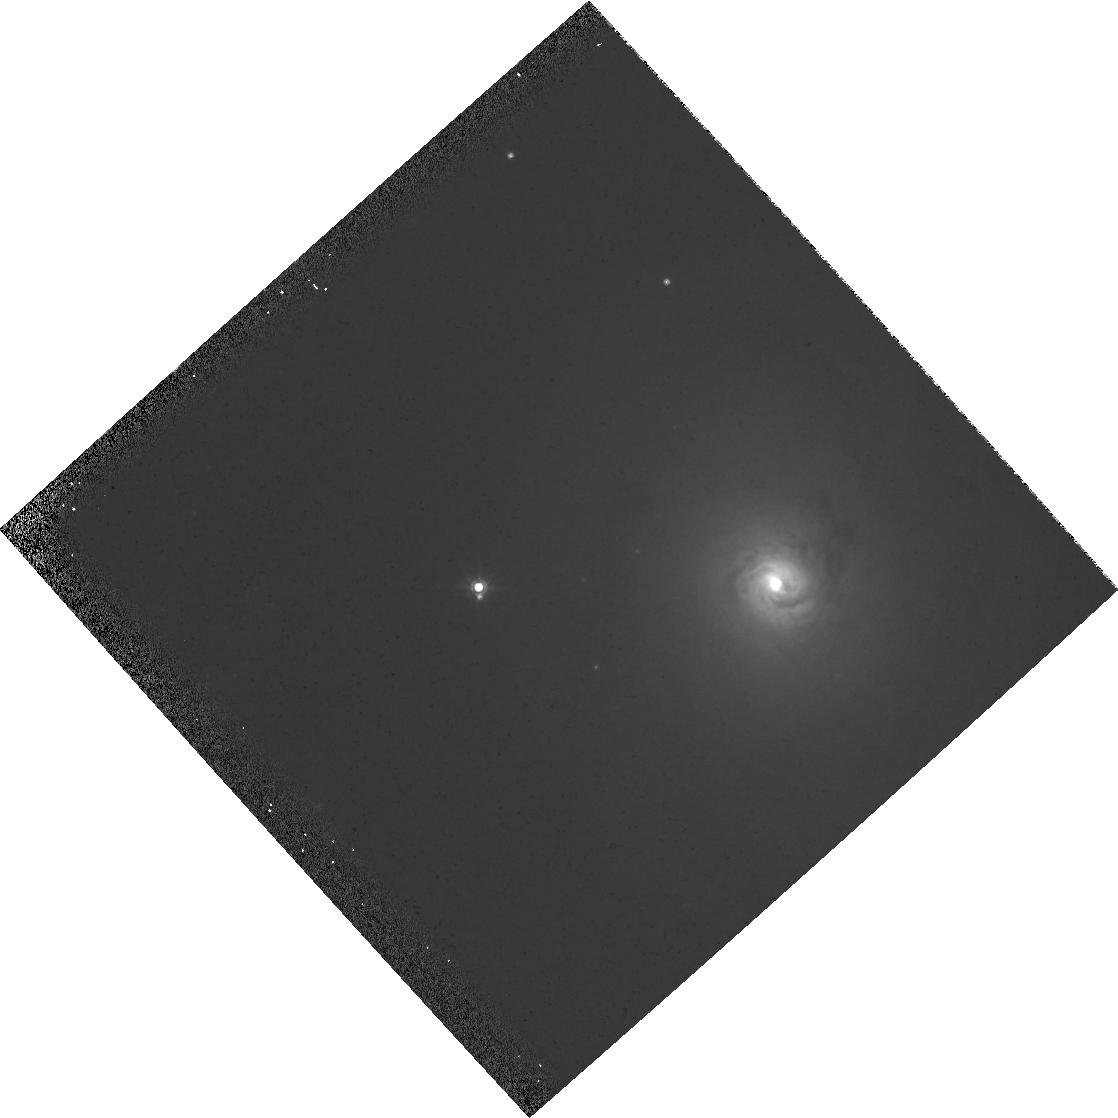
Target: NGC-1566
Instrument: WFPC2/PC
Filter: F814W
Exposure: 6 min
Observation ID: hst_6231_01_wfpc2_pc_f814w_u2re01

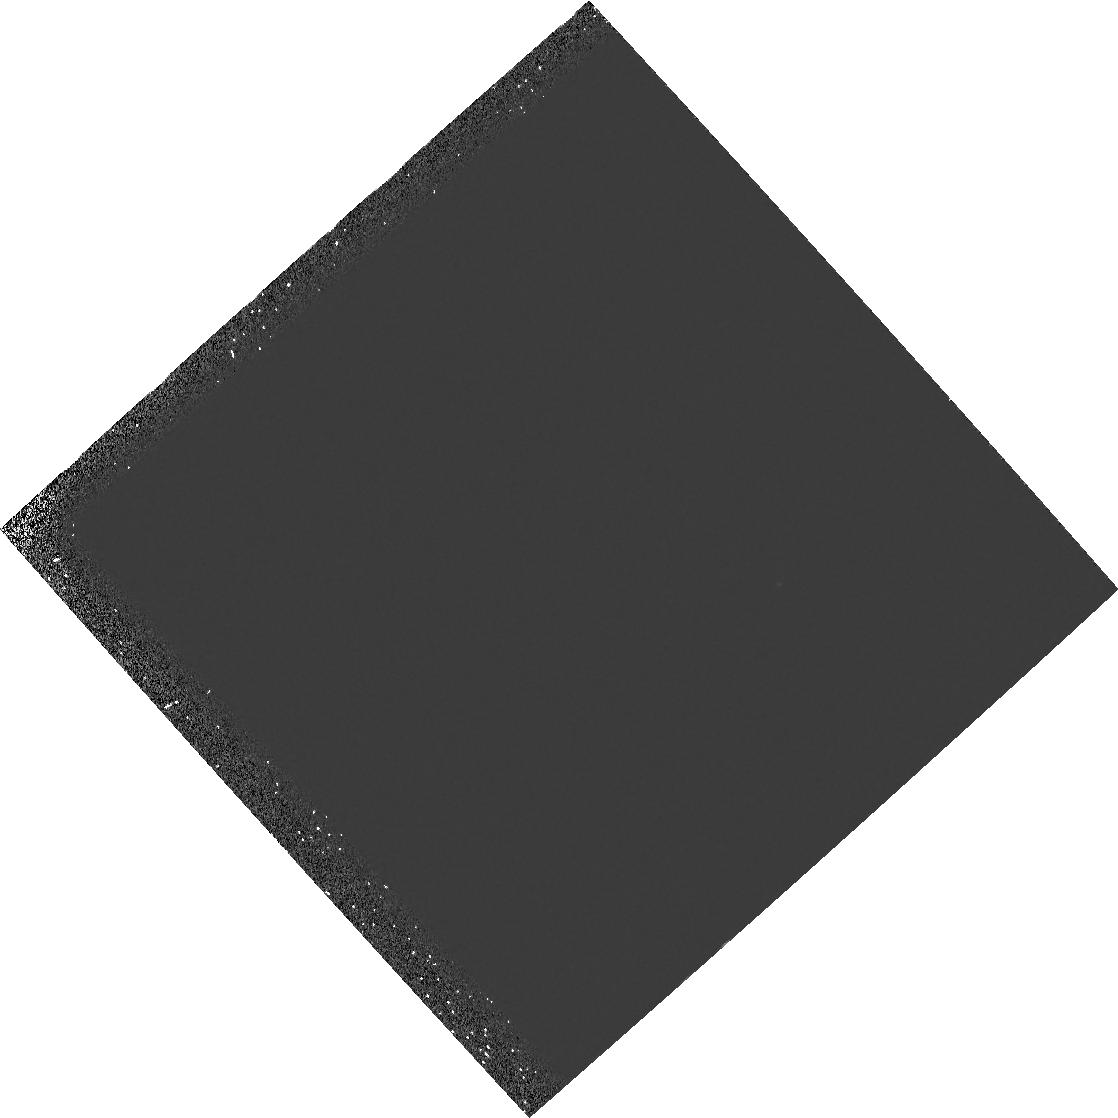
Target: NGC-1566
Instrument: WFPC2/PC
Filter: F160BW
Exposure: 23 min
Observation ID: hst_6231_01_wfpc2_pc_f160bw_u2re01

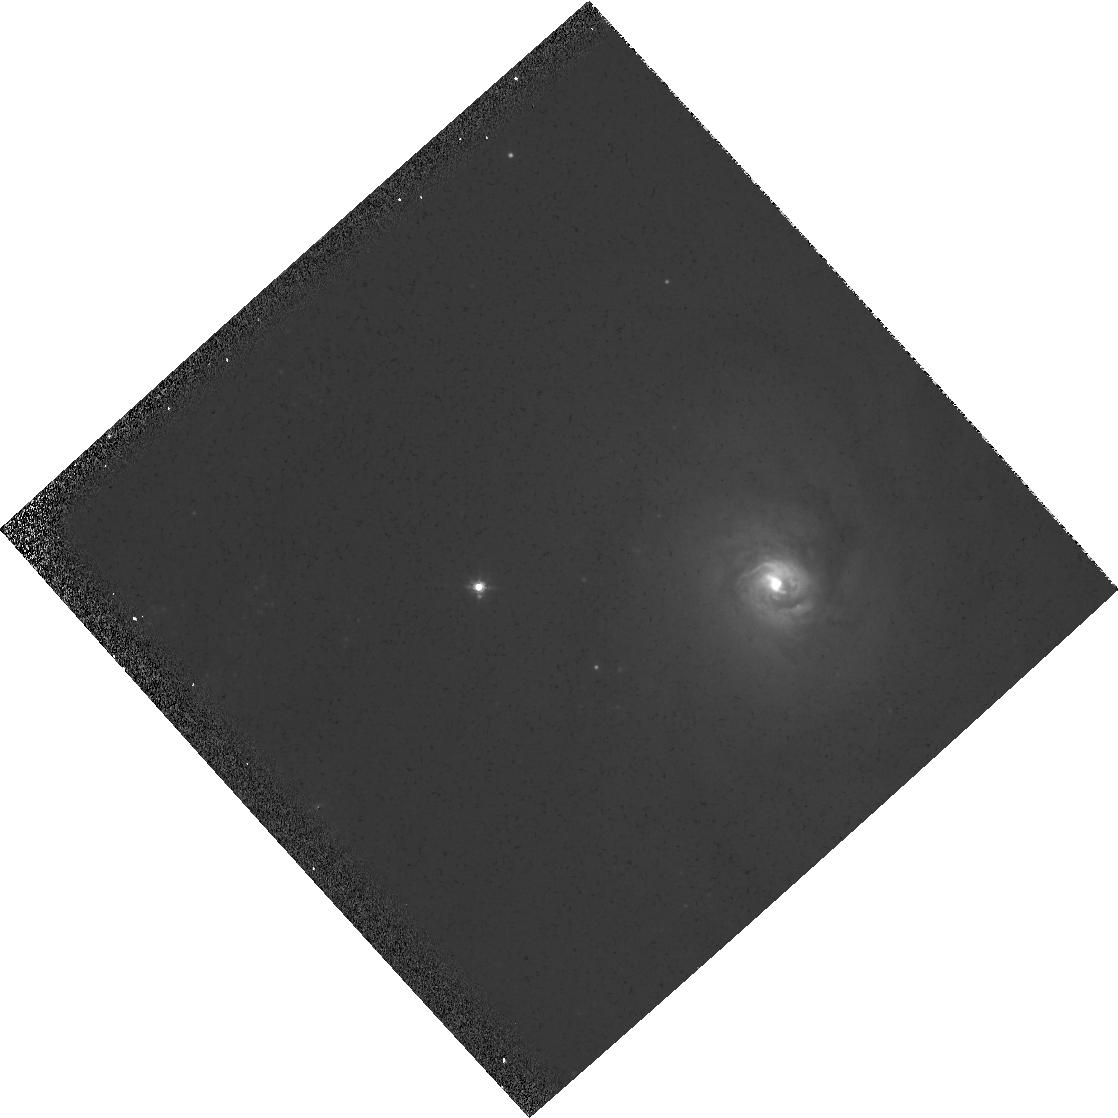
Target: NGC-1566
Instrument: WFPC2/PC
Filter: F555W
Exposure: 6 min
Observation ID: hst_6231_01_wfpc2_pc_f555w_u2re01

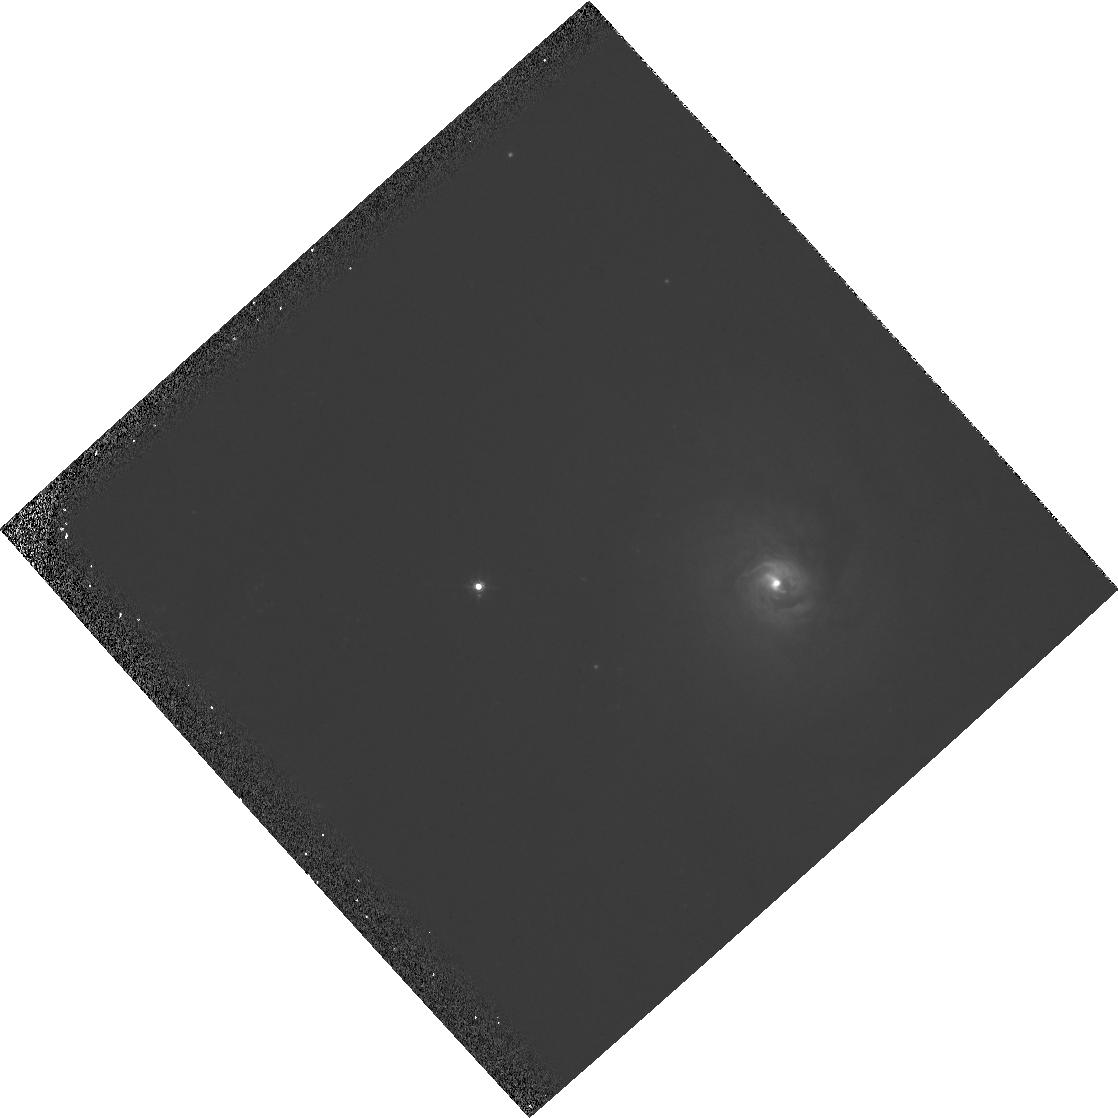
Target: NGC-1566
Instrument: WFPC2/PC
Filter: F547M
Exposure: 6 min
Observation ID: hst_6231_01_wfpc2_pc_f547m_u2re01

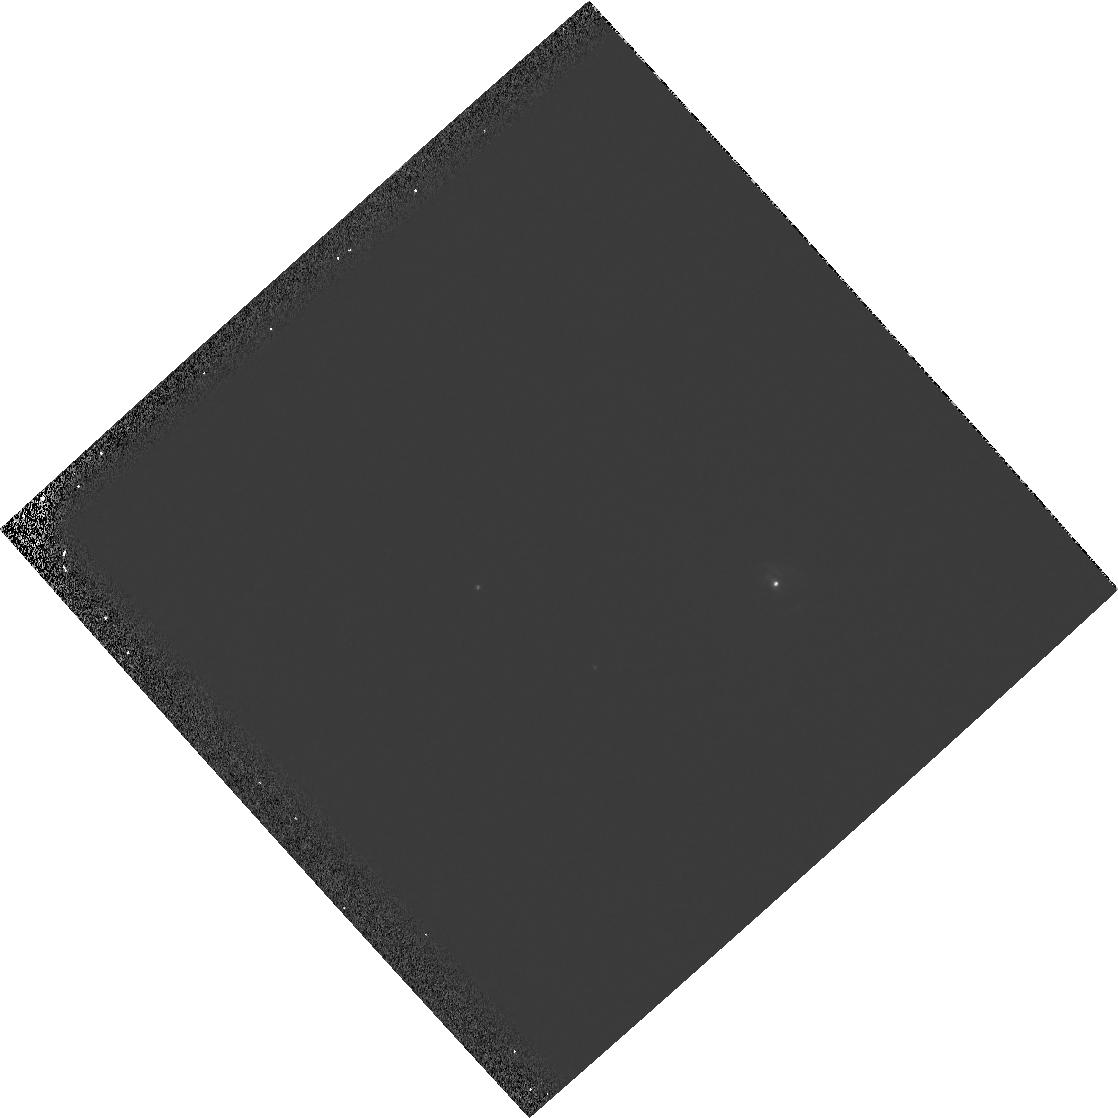
Target: NGC-1566
Instrument: WFPC2/PC
Filter: F336W
Exposure: 6 min
Observation ID: hst_6231_01_wfpc2_pc_f336w_u2re01

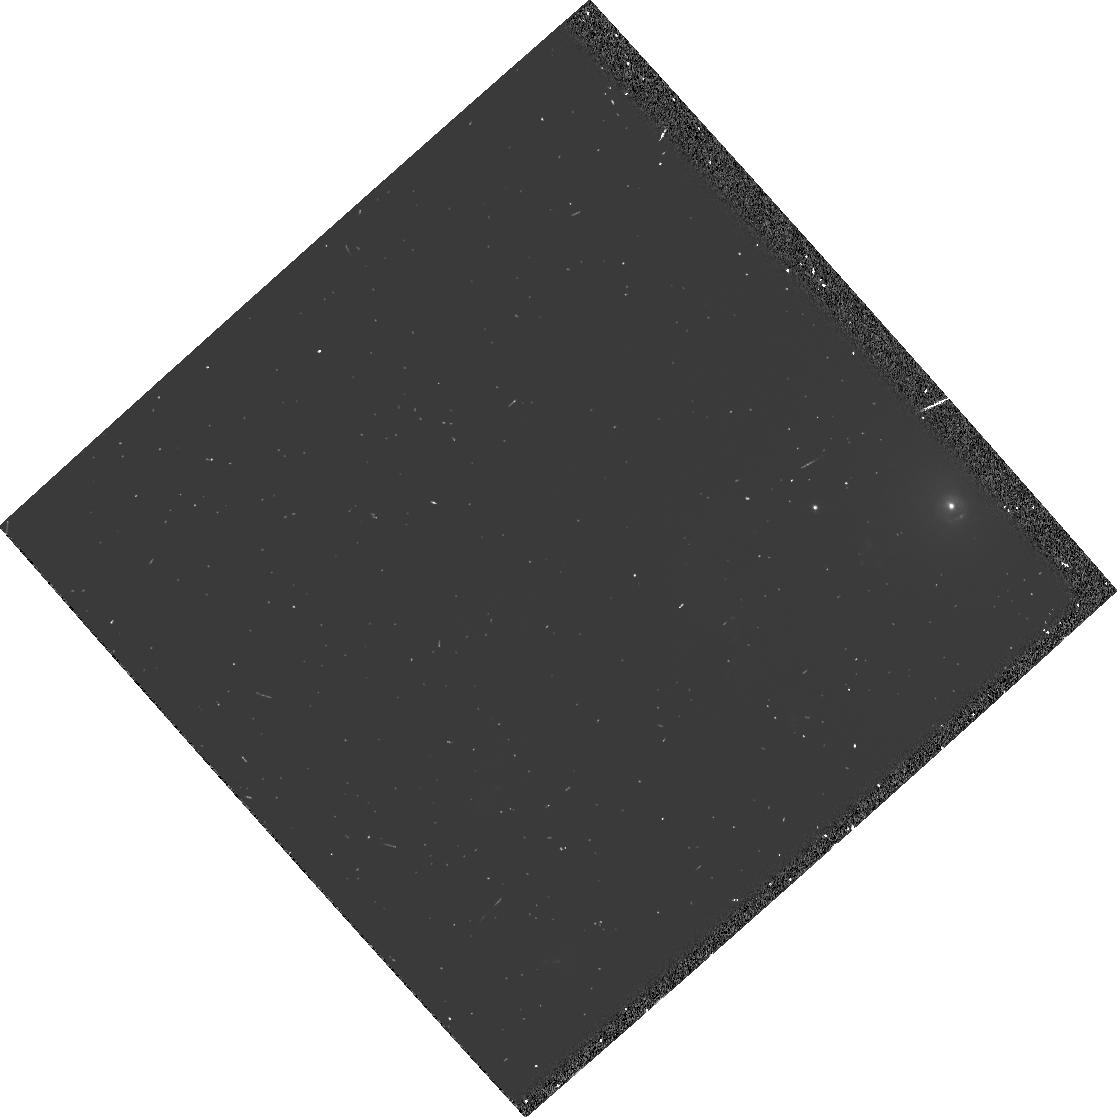
Target: NGC-1566
Instrument: WFPC2/PC
Filter: FR680N
Exposure: 3 min
Observation ID: u2re010yt

NUCLEAR STELLAR CLUSTERS IN AGN (PI: Trauger, John)

We plan to use the high resolution available to the PC to investigate the central arcsecond of NGC 1566, a nearby Seyfert 1-2. This study is motivated by suggestions of connections between dense stealler clusters formed in starbursts and conventional active galactic nuclei. We shall image the nucleus of NGC 1566 in the UV, and in U, V and I in manner that will allow us to adequately remove scattered light from the central source and determine the structure of the extended emission in the surrounding regions. By examining the radial distribution of starlight from the nucleus we will be able to place astrophysically useful limits on the magnitude and dimensions of the putative central star cluster. In particular, we will determine if the origin of the 'big blue bump' is hot stars in the cluster rather than the central engine, look for extended UV emission from 'warmers', and test the 'starburst only' hypothesis of Terlevich and Melnick.